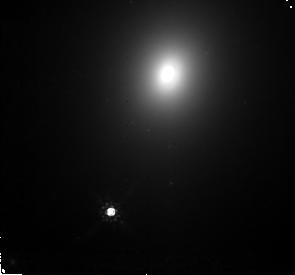
Target: ABELL3560-M1. Instrument: NICMOS/NIC2. Filter: F160W. Exposure: 32 min. Observation ID: n4hd11010

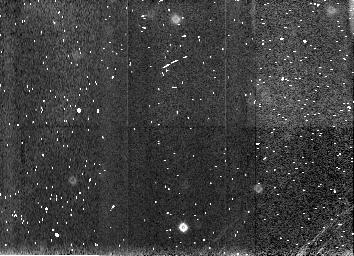
Target: NGC1399-NGC1404-SKY. Instrument: NICMOS/NIC3. Filter: F160W. Exposure: 4 min. Observation ID: n4hd10030

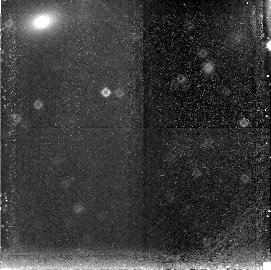
Target: ABELL3389-M1. Instrument: NICMOS/NIC3. Filter: F160W. Exposure: 34 min. Observation ID: n4hd20020

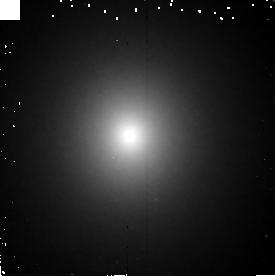
Target: NGC3379. Instrument: NICMOS/NIC2. Filter: F160W. Exposure: 6 min. Observation ID: n4hd01010

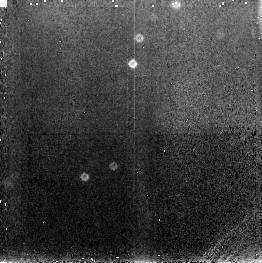
Target: NGC1379. Instrument: NICMOS/NIC3. Filter: F160W. Exposure: 6 min. Observation ID: n4hd07020

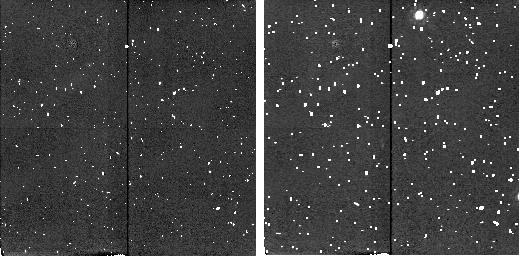
Target: ABELL0262-SKY. Instrument: NICMOS/NIC2. Filter: F160W. Exposure: 4 min. Observation ID: n4hd14040

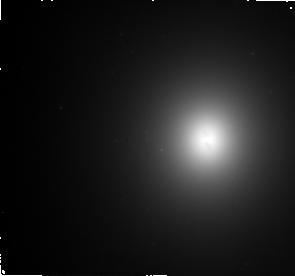
Target: ABELL3565-M1. Instrument: NICMOS/NIC2. Filter: F160W. Exposure: 32 min. Observation ID: n4hd12010

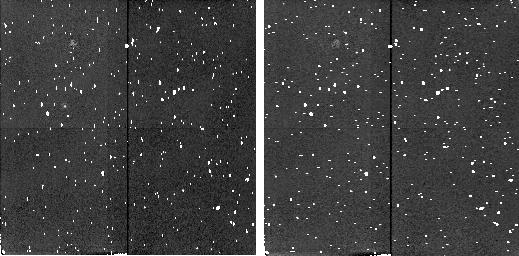
Target: NGC3379-NGC3384-SKY. Instrument: NICMOS/NIC2. Filter: F160W. Exposure: 4 min. Observation ID: n4hd02020

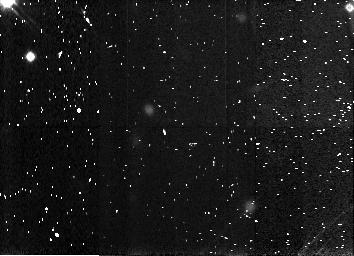
Target: NGC4472-NGC4434-SKY. Instrument: NICMOS/NIC3. Filter: F160W. Exposure: 4 min. Observation ID: n4hd06030

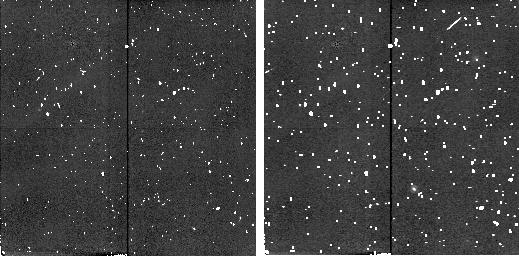
Target: ABELL3581-SKY. Instrument: NICMOS/NIC2. Filter: F160W. Exposure: 4 min. Observation ID: n4hd17040

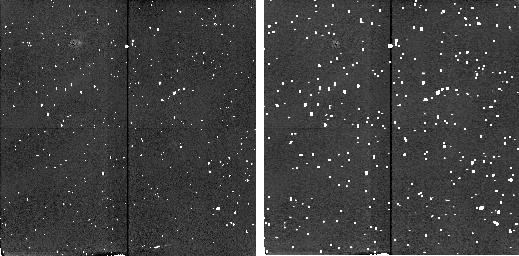
Target: ABELL0779-SKY. Instrument: NICMOS/NIC2. Filter: F160W. Exposure: 4 min. Observation ID: n4hd19040

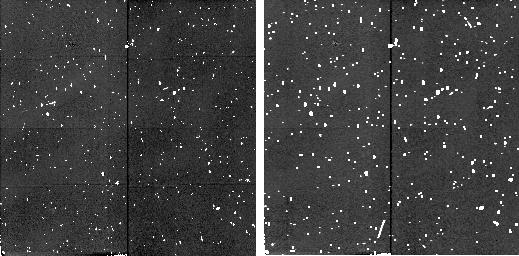
Target: NGC4406-NGC4458-SKY. Instrument: NICMOS/NIC2. Filter: F160W. Exposure: 4 min. Observation ID: n4hd04020

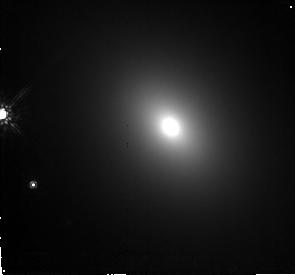
Target: ABELL2666-M1. Instrument: NICMOS/NIC2. Filter: F160W. Exposure: 32 min. Observation ID: n4hd18010

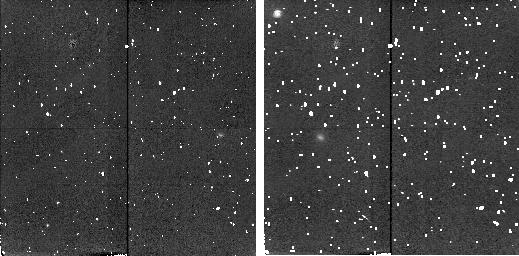
Target: NGC4709-SKY. Instrument: NICMOS/NIC2. Filter: F160W. Exposure: 6 min. Observation ID: n4hd15040

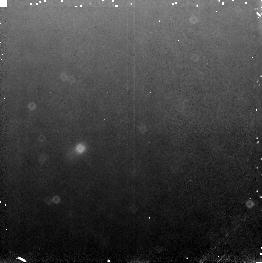
Target: NGC4472. Instrument: NICMOS/NIC3. Filter: F160W. Exposure: 6 min. Observation ID: n4hd05020

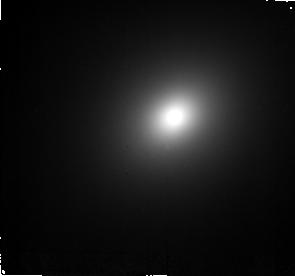
Target: ABELL3656-M1. Instrument: NICMOS/NIC2. Filter: F160W. Exposure: 32 min. Observation ID: n4hd16010

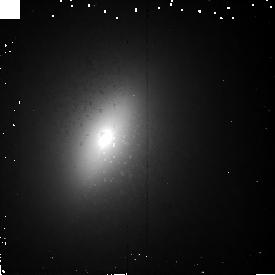
Target: NGC3384. Instrument: NICMOS/NIC2. Filter: F160W. Exposure: 6 min. Observation ID: n4hda1010

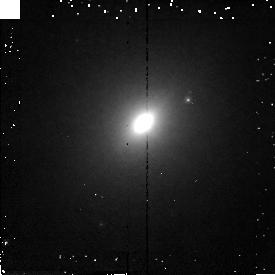
Target: NGC4458. Instrument: NICMOS/NIC2. Filter: F160W. Exposure: 6 min. Observation ID: n4hda3010

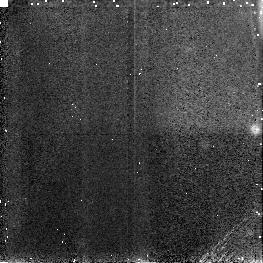
Target: NGC4434. Instrument: NICMOS/NIC3. Filter: F160W. Exposure: 6 min. Observation ID: n4hda5020

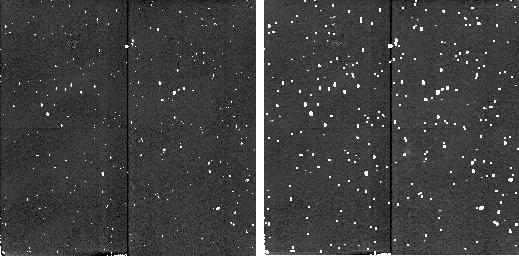
Target: ABELL0496-SKYS. Instrument: NICMOS/NIC2. Filter: F160W. Exposure: 6 min. Observation ID: n4hd22030

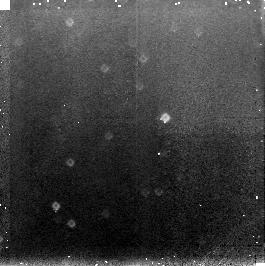
Target: NGC1399. Instrument: NICMOS/NIC3. Filter: F160W. Exposure: 6 min. Observation ID: n4hd09020

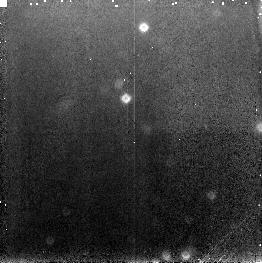
Target: NGC1404. Instrument: NICMOS/NIC3. Filter: F160W. Exposure: 6 min. Observation ID: n4hda9020

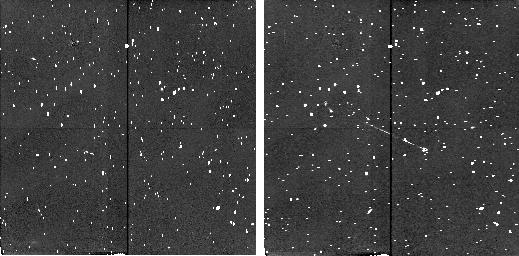
Target: ABELL2199-SKYS. Instrument: NICMOS/NIC2. Filter: F160W. Exposure: 6 min. Observation ID: n4hd21030

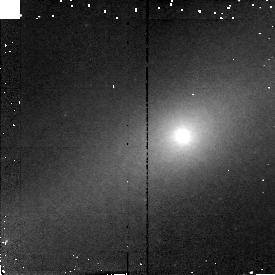
Target: NGC1380A. Instrument: NICMOS/NIC2. Filter: F160W. Exposure: 6 min. Observation ID: n4hda7010

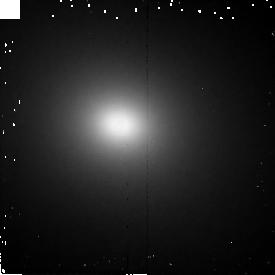
Target: NGC4406. Instrument: NICMOS/NIC2. Filter: F160W. Exposure: 6 min. Observation ID: n4hd03010

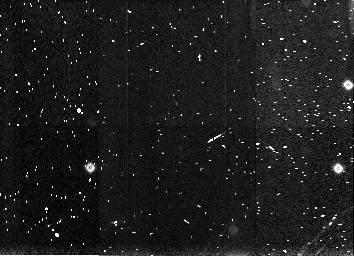
Target: NGC1379-NGC1380A-SKY. Instrument: NICMOS/NIC3. Filter: F160W. Exposure: 4 min. Observation ID: n4hd08030

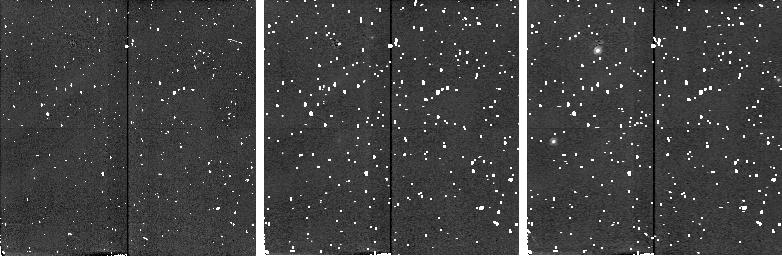
Target: ABELL3742-SKY. Instrument: NICMOS/NIC2. Filter: F160W. Exposure: 6 min. Observation ID: n4hd13040

The SBF Hubble Diagram (PI: Tonry, John L.)

We request deep NICMOS images of 10 calibrator galaxies and 15 brightest cluster galaxies to determine their distances using the surface brightness fluctuation (SBF) method. We will use this to construct an SBF Hubble diagram to distances greater than 10,000kms\ and to determine H_0 where peculiar motions should be negligible. Our clusters are chosen symmetrically around the sky so that this result should be extremely insensitive to the choice of velocity reference frame or any local peculiar velocities. HST is essential for its high spatial resolution which makes it possible to detect and remove globular clusters and background galaxies that contaminate the SBF measurement. The extremely red color of fluctuations give NICMOS in the H band a factor of 30 advantage over WFPC2 in the I band, and we will be observing the centers of galaxies which are much brighter than the H band background of NICMOS.